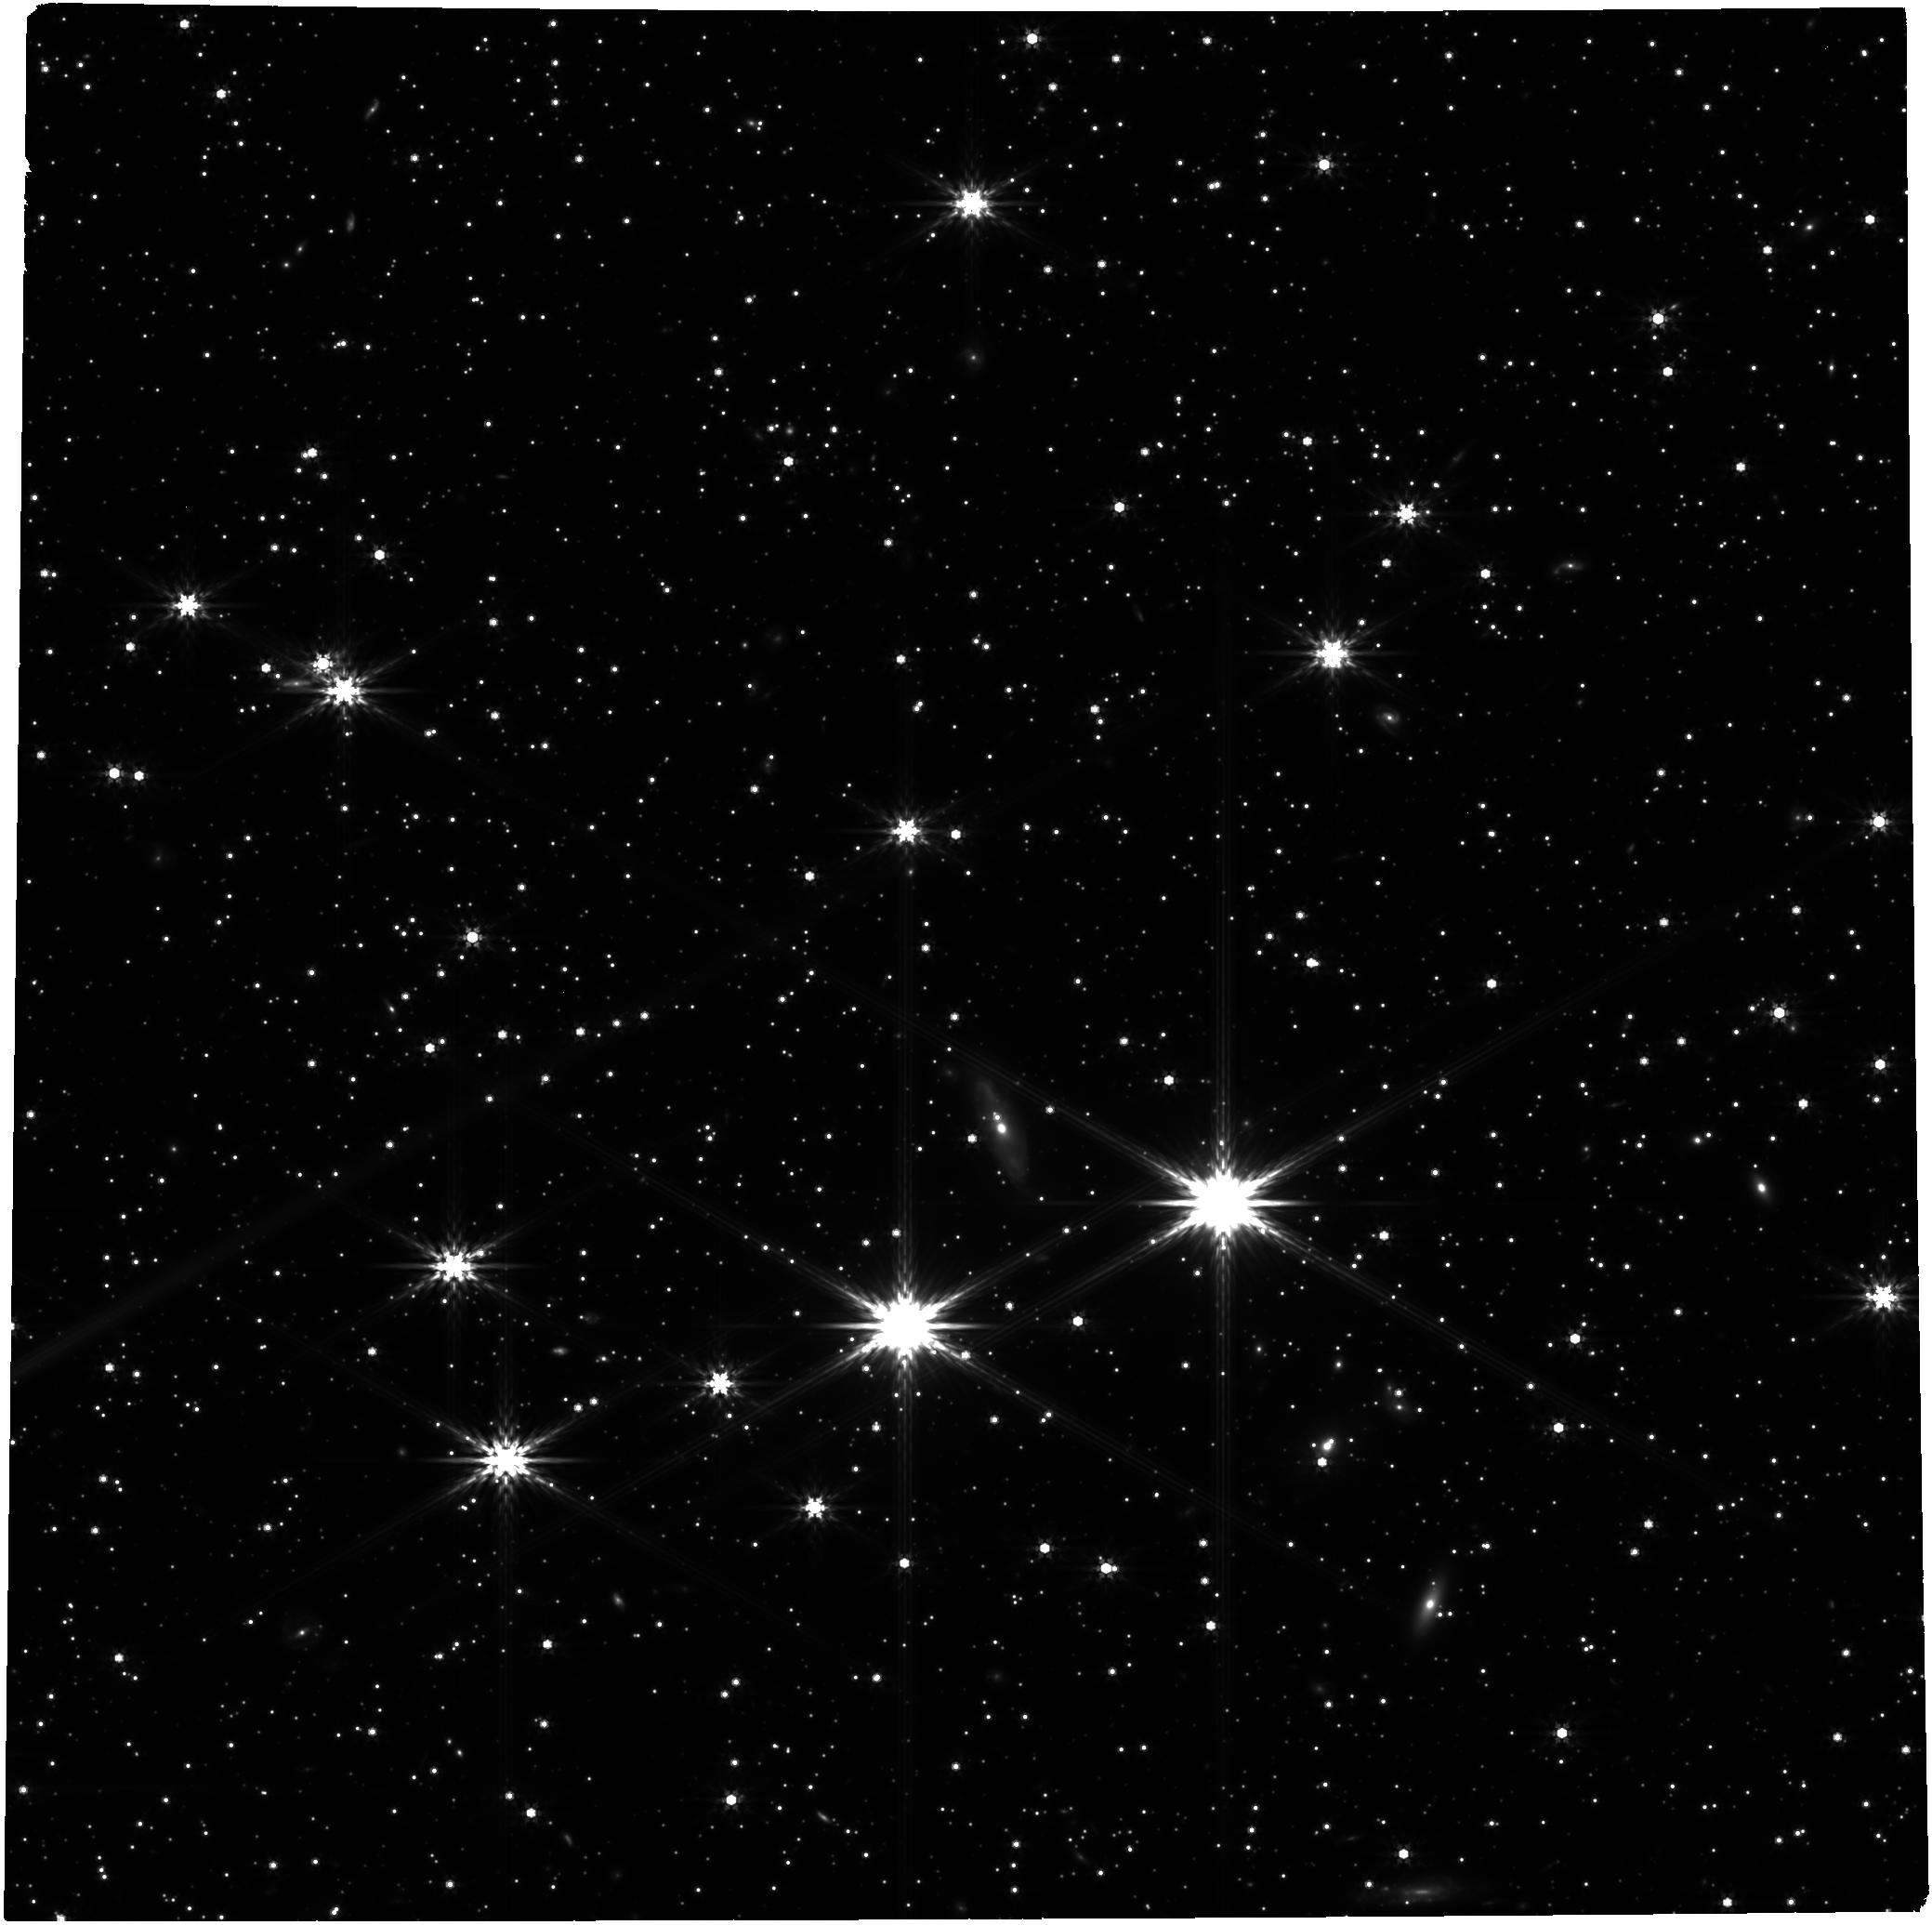
Target: GRB221009A-OT
Instrument: NIRCAM
Filter: F444W
Exposure: 24 min
Observation ID: jw02784-o003_t001_nircam_clear-f444w

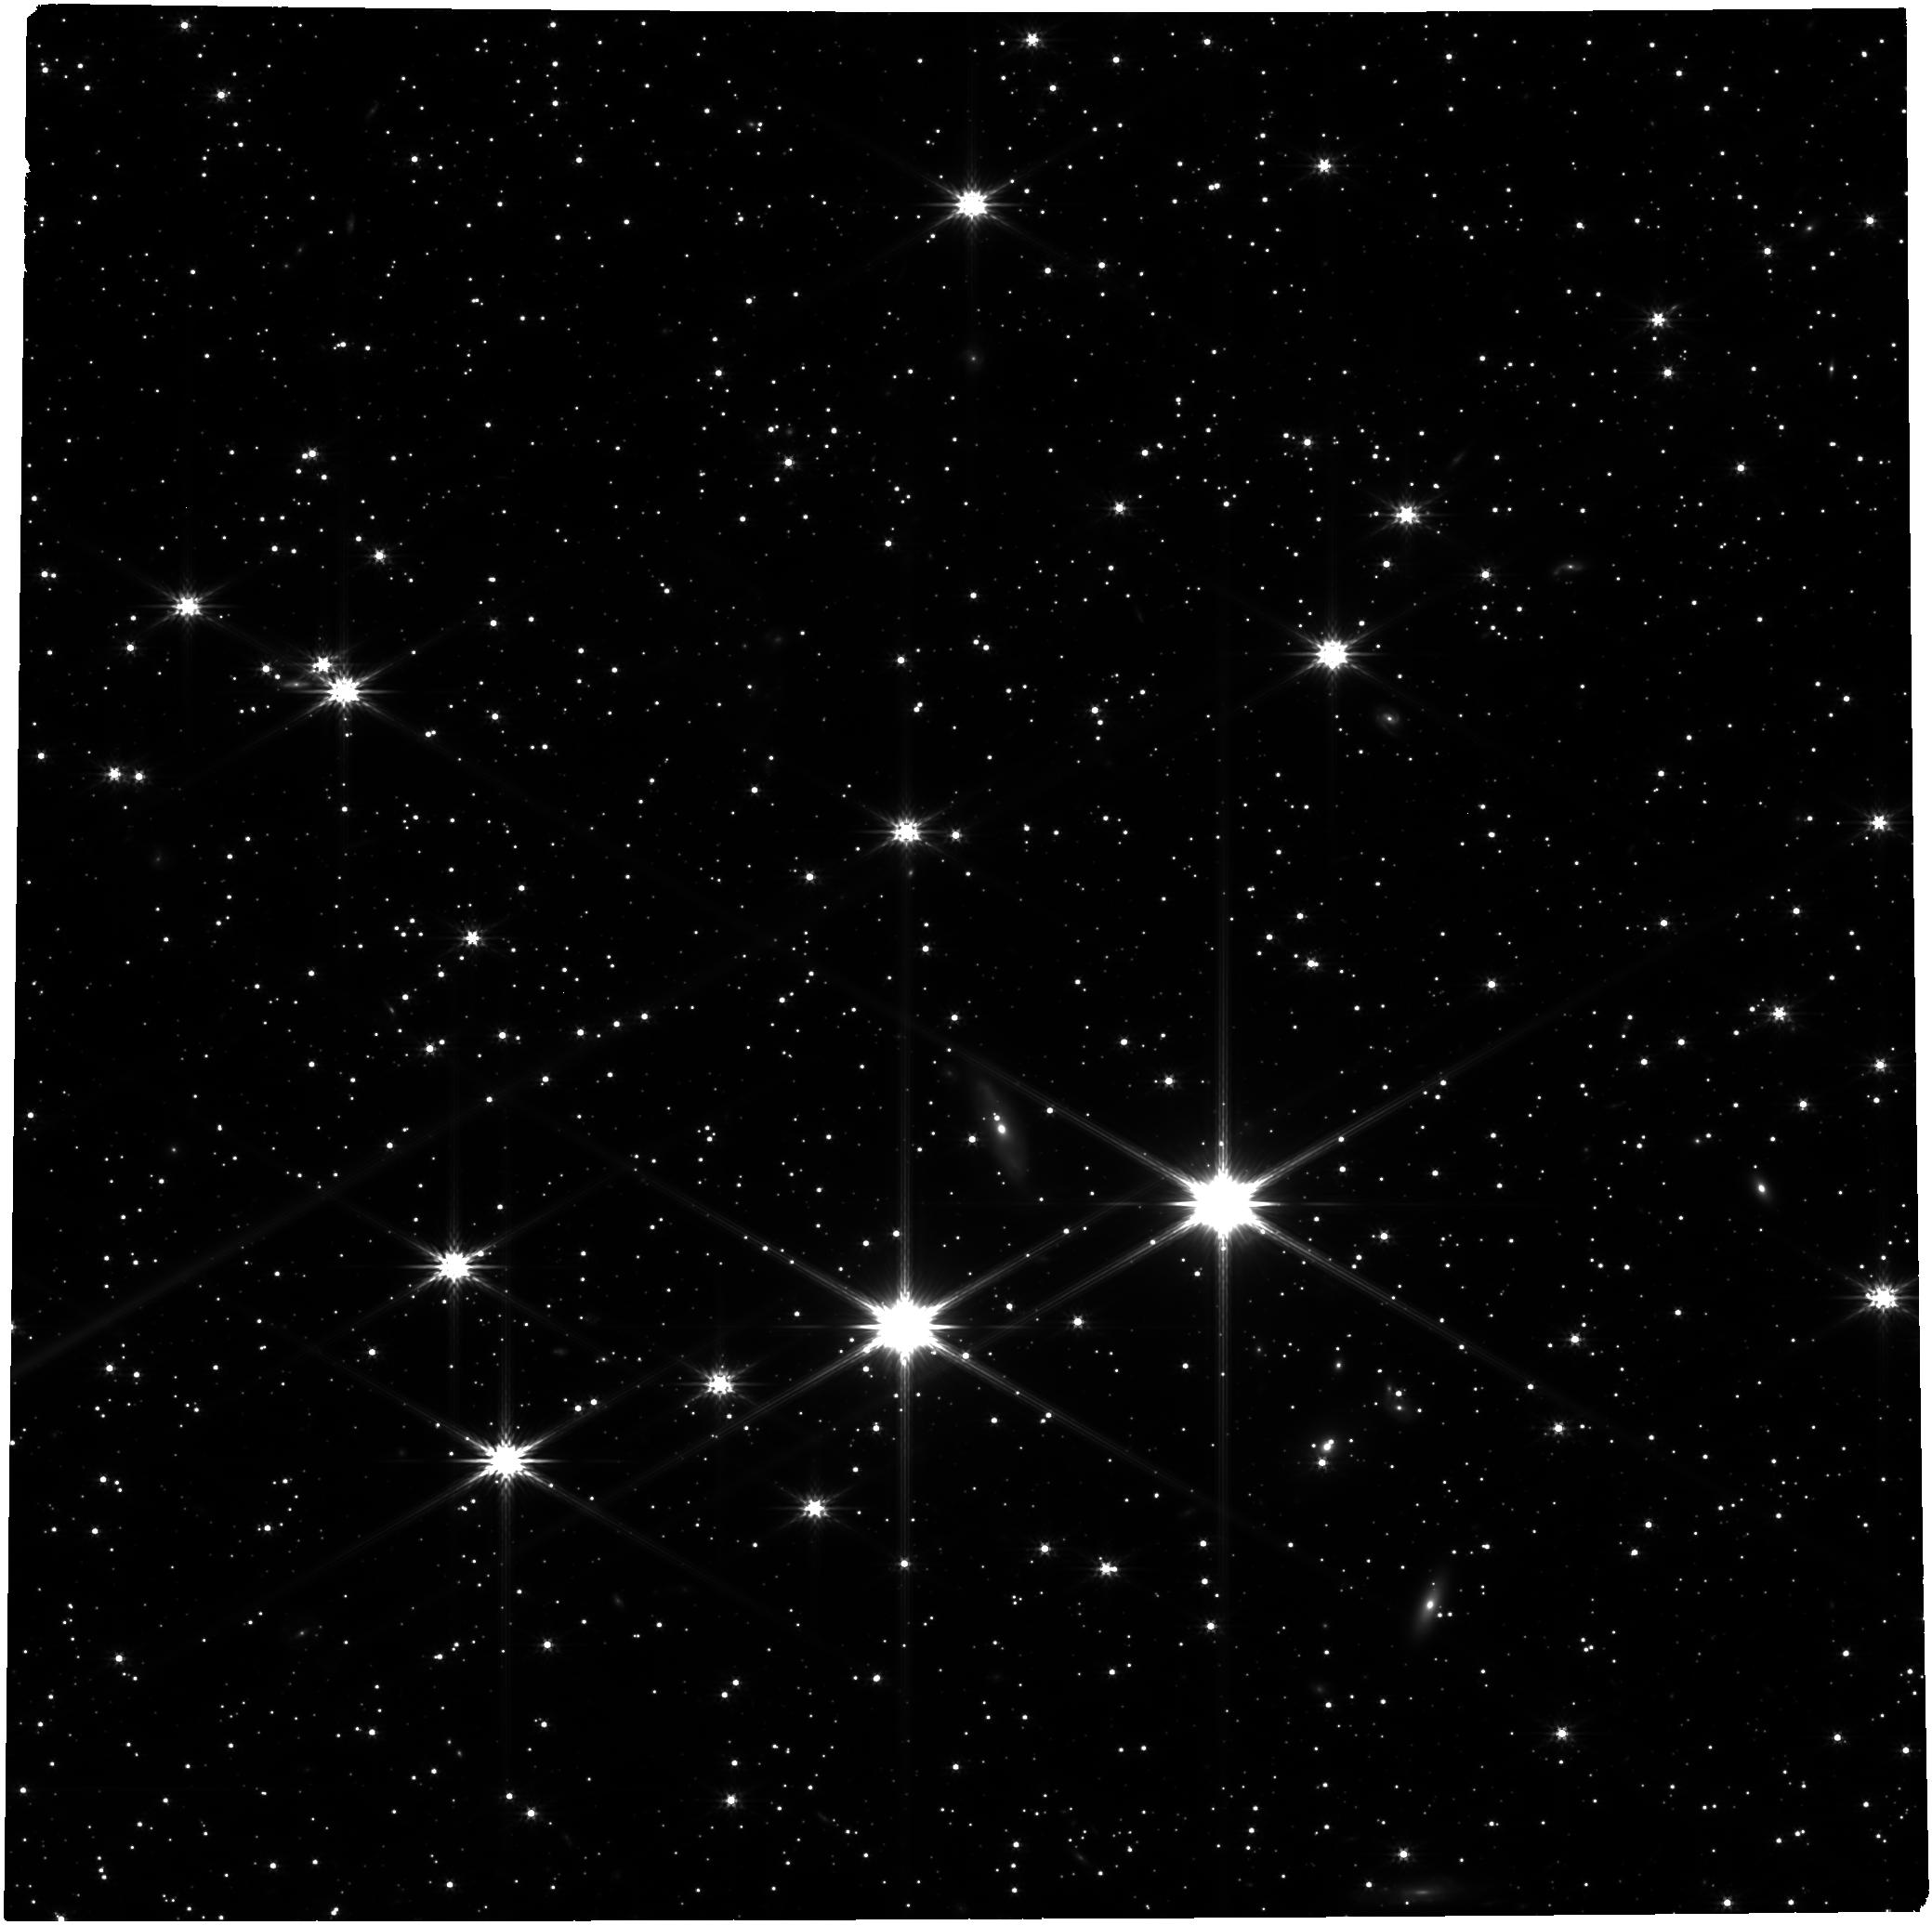
Target: GRB221009A-OT
Instrument: NIRCAM
Filter: F277W
Exposure: 24 min
Observation ID: jw02784-o003_t001_nircam_clear-f277w

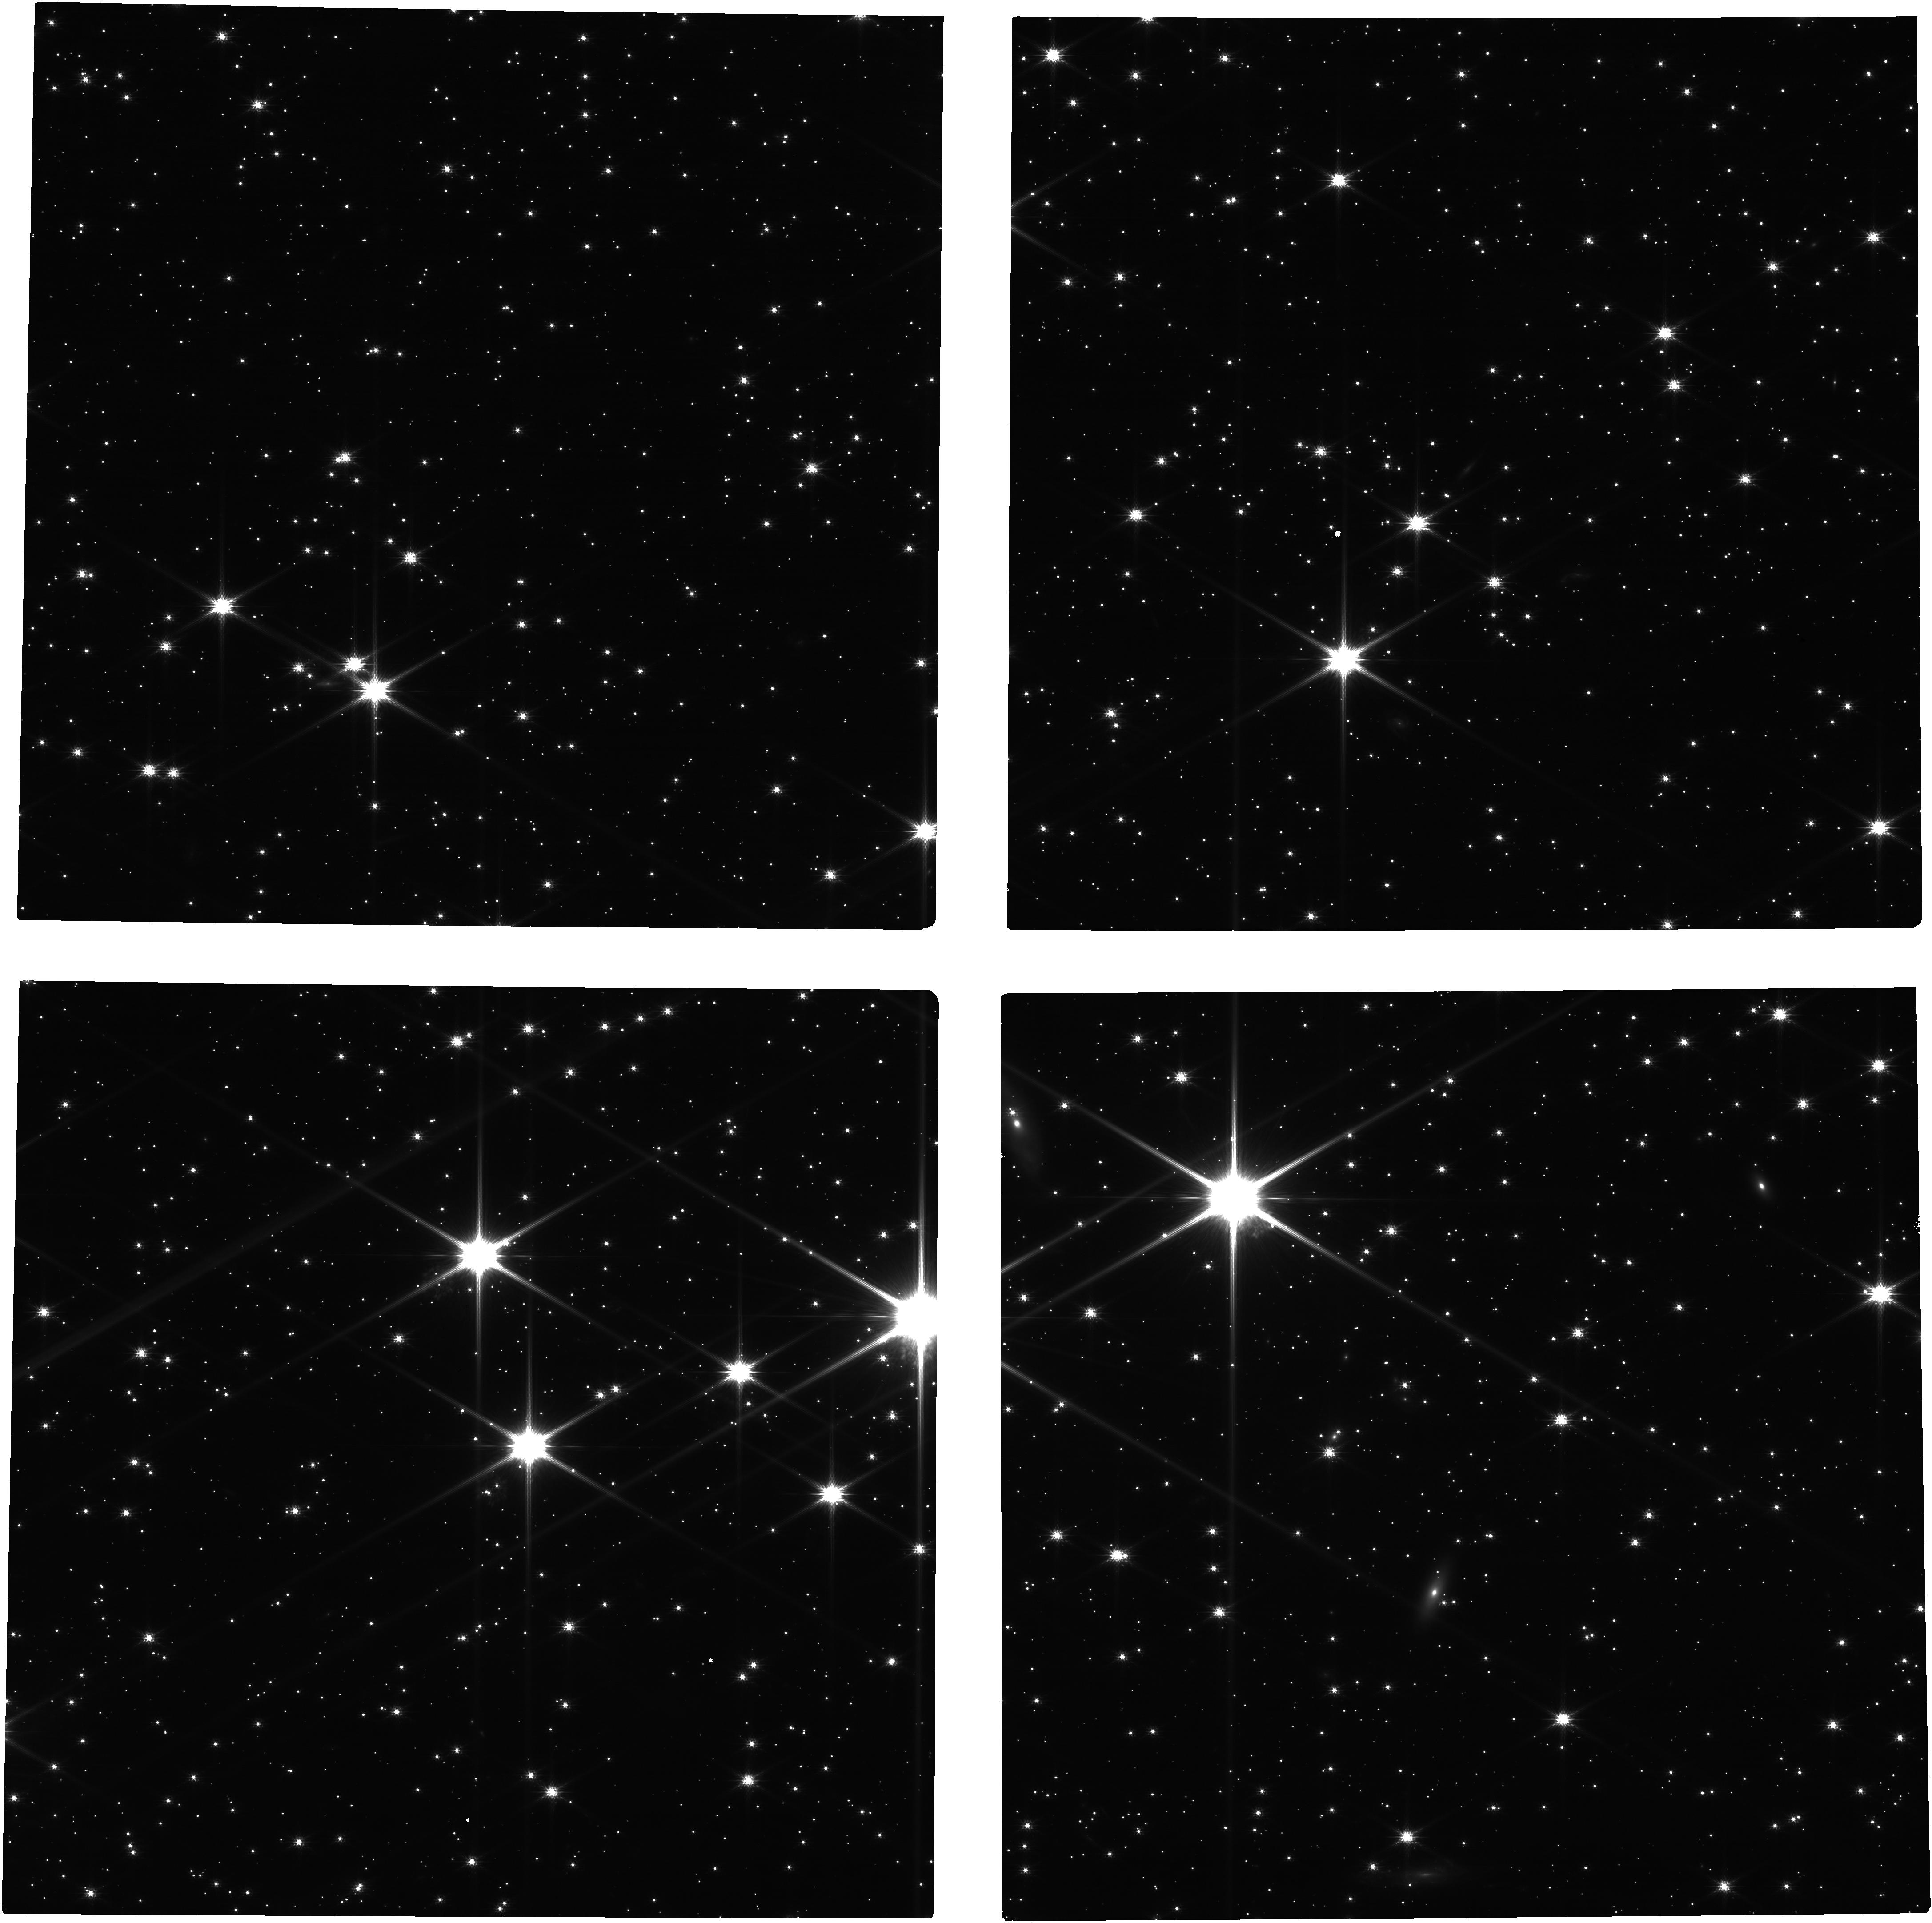
Target: GRB221009A-OT
Instrument: NIRCAM
Filter: F115W
Exposure: 24 min
Observation ID: jw02784-o003_t001_nircam_clear-f115w

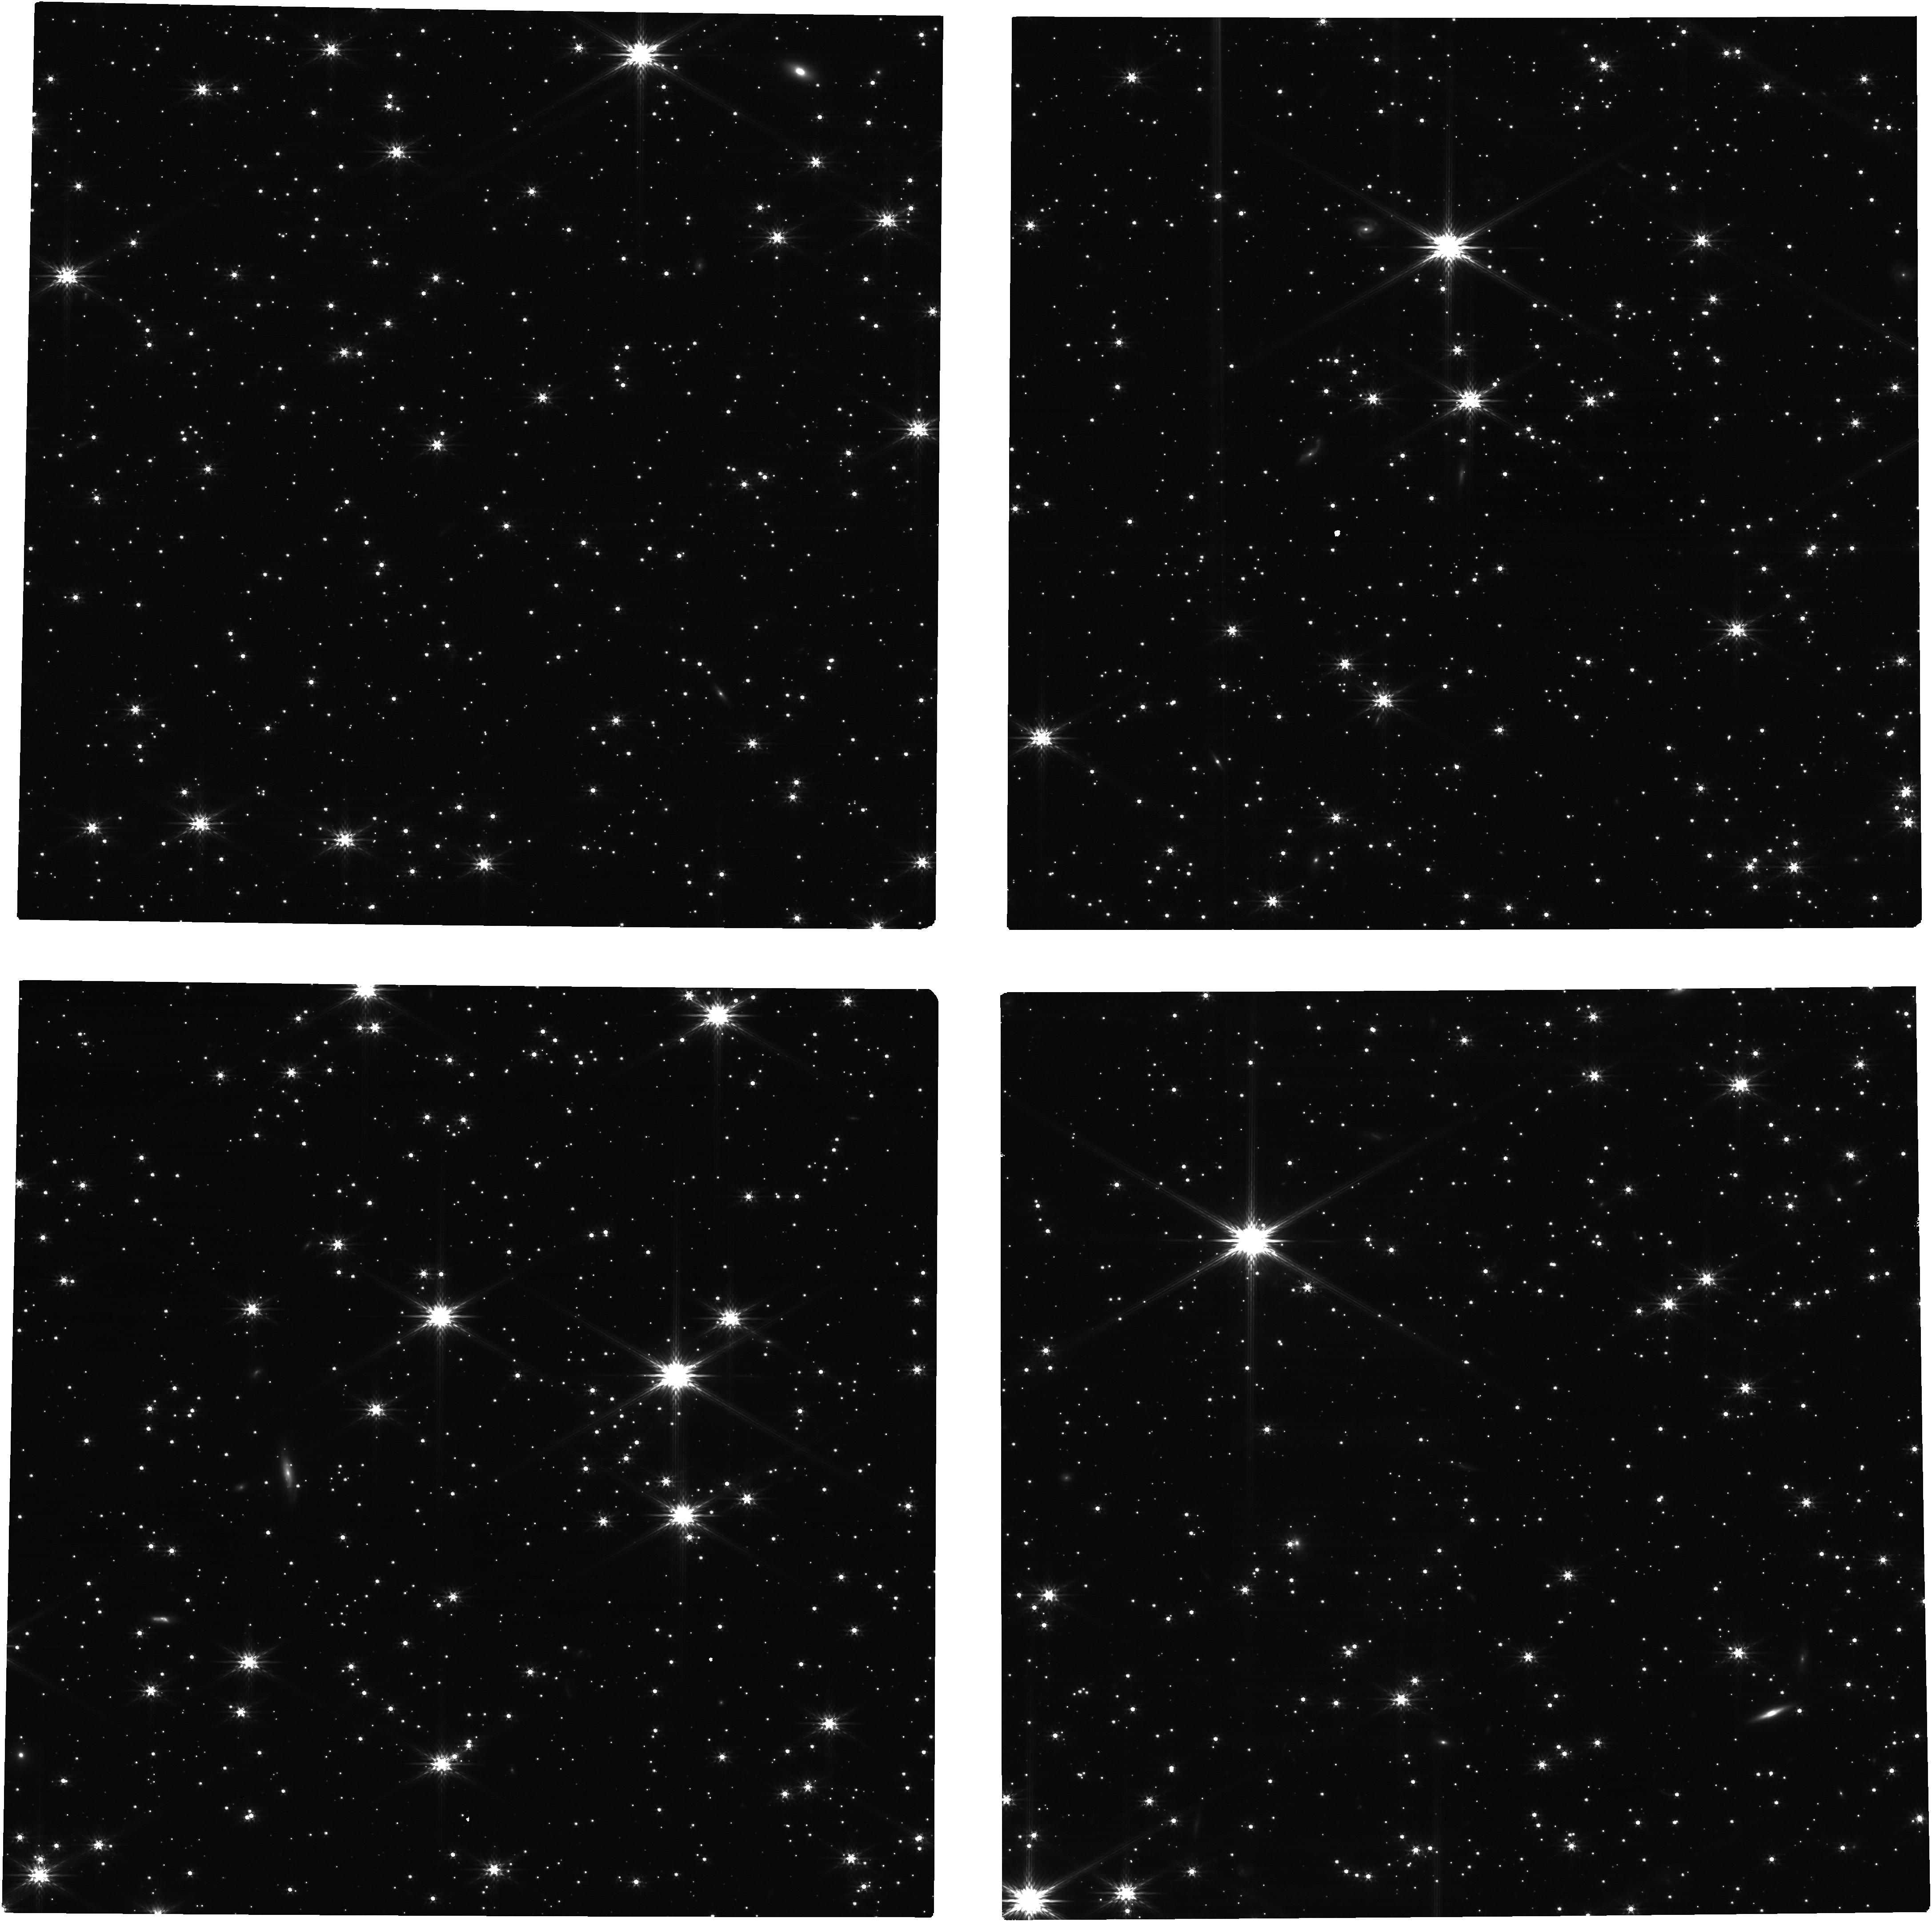
Target: GRB221009A-OT
Instrument: NIRCAM
Filter: F200W
Exposure: 9 min
Observation ID: jw02784-o002_t001_nircam_clear-f200w

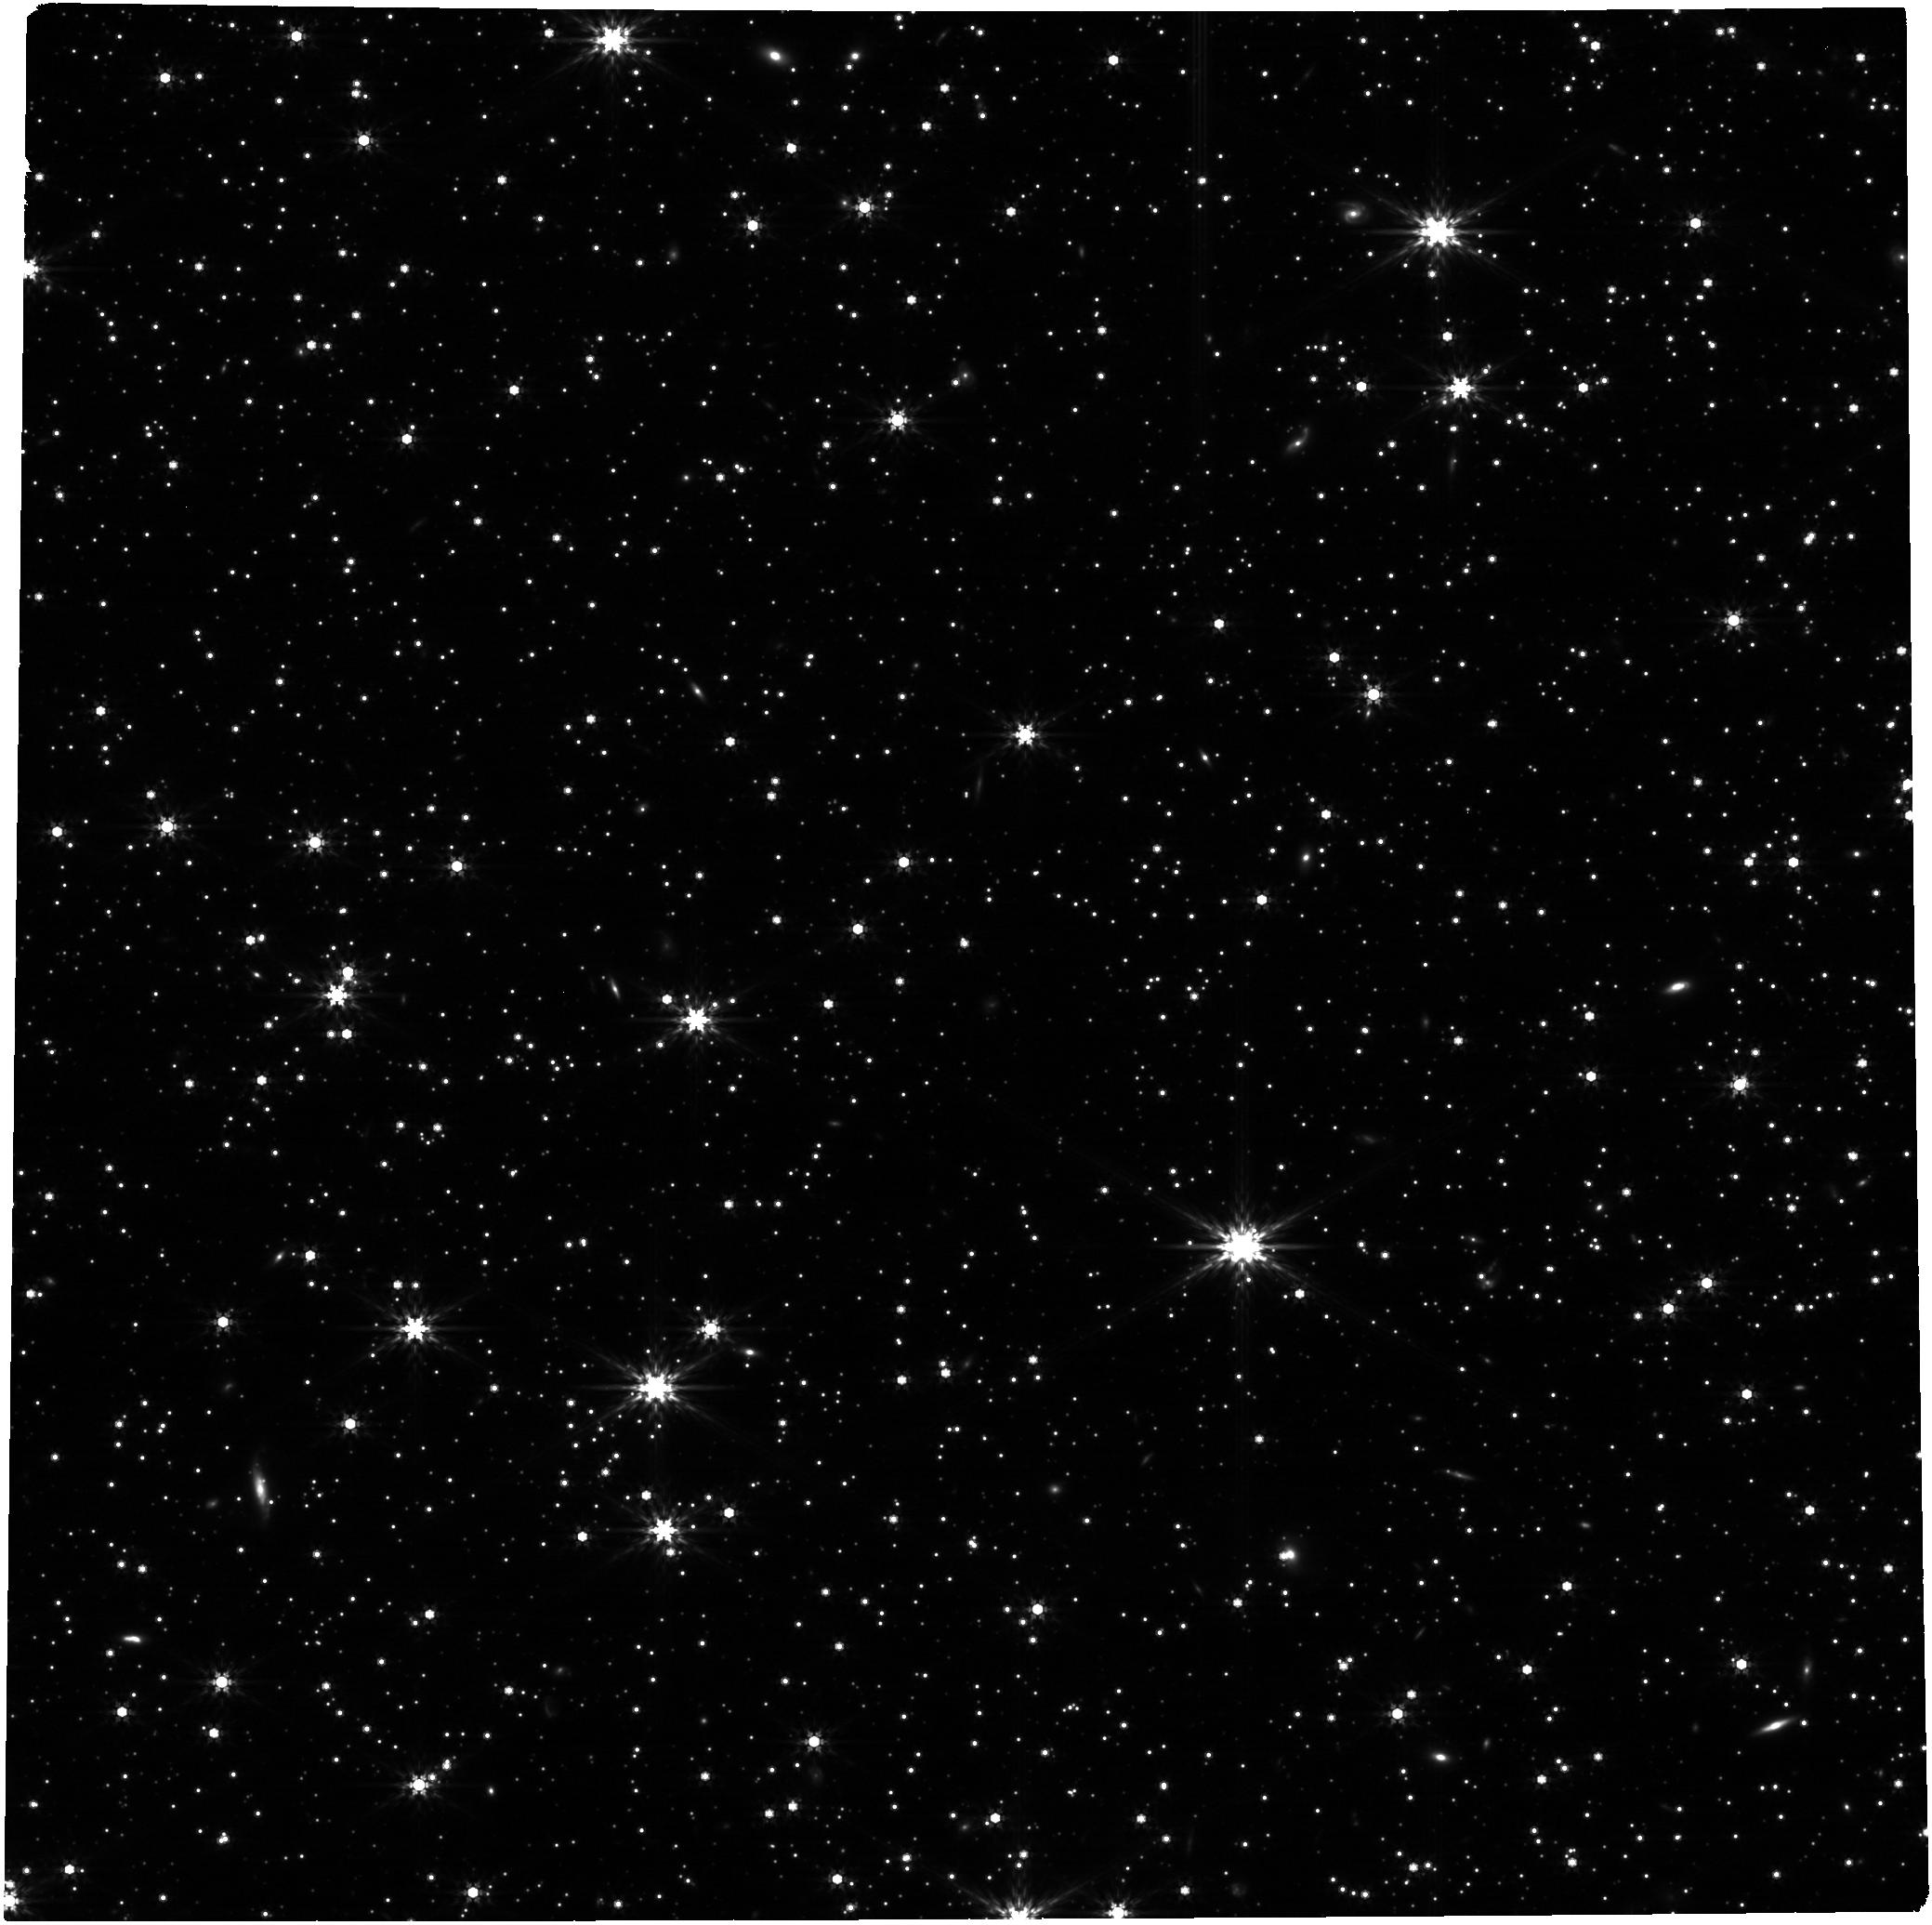
Target: GRB221009A-OT
Instrument: NIRCAM
Filter: F444W
Exposure: 9 min
Observation ID: jw02784-o002_t001_nircam_clear-f444w

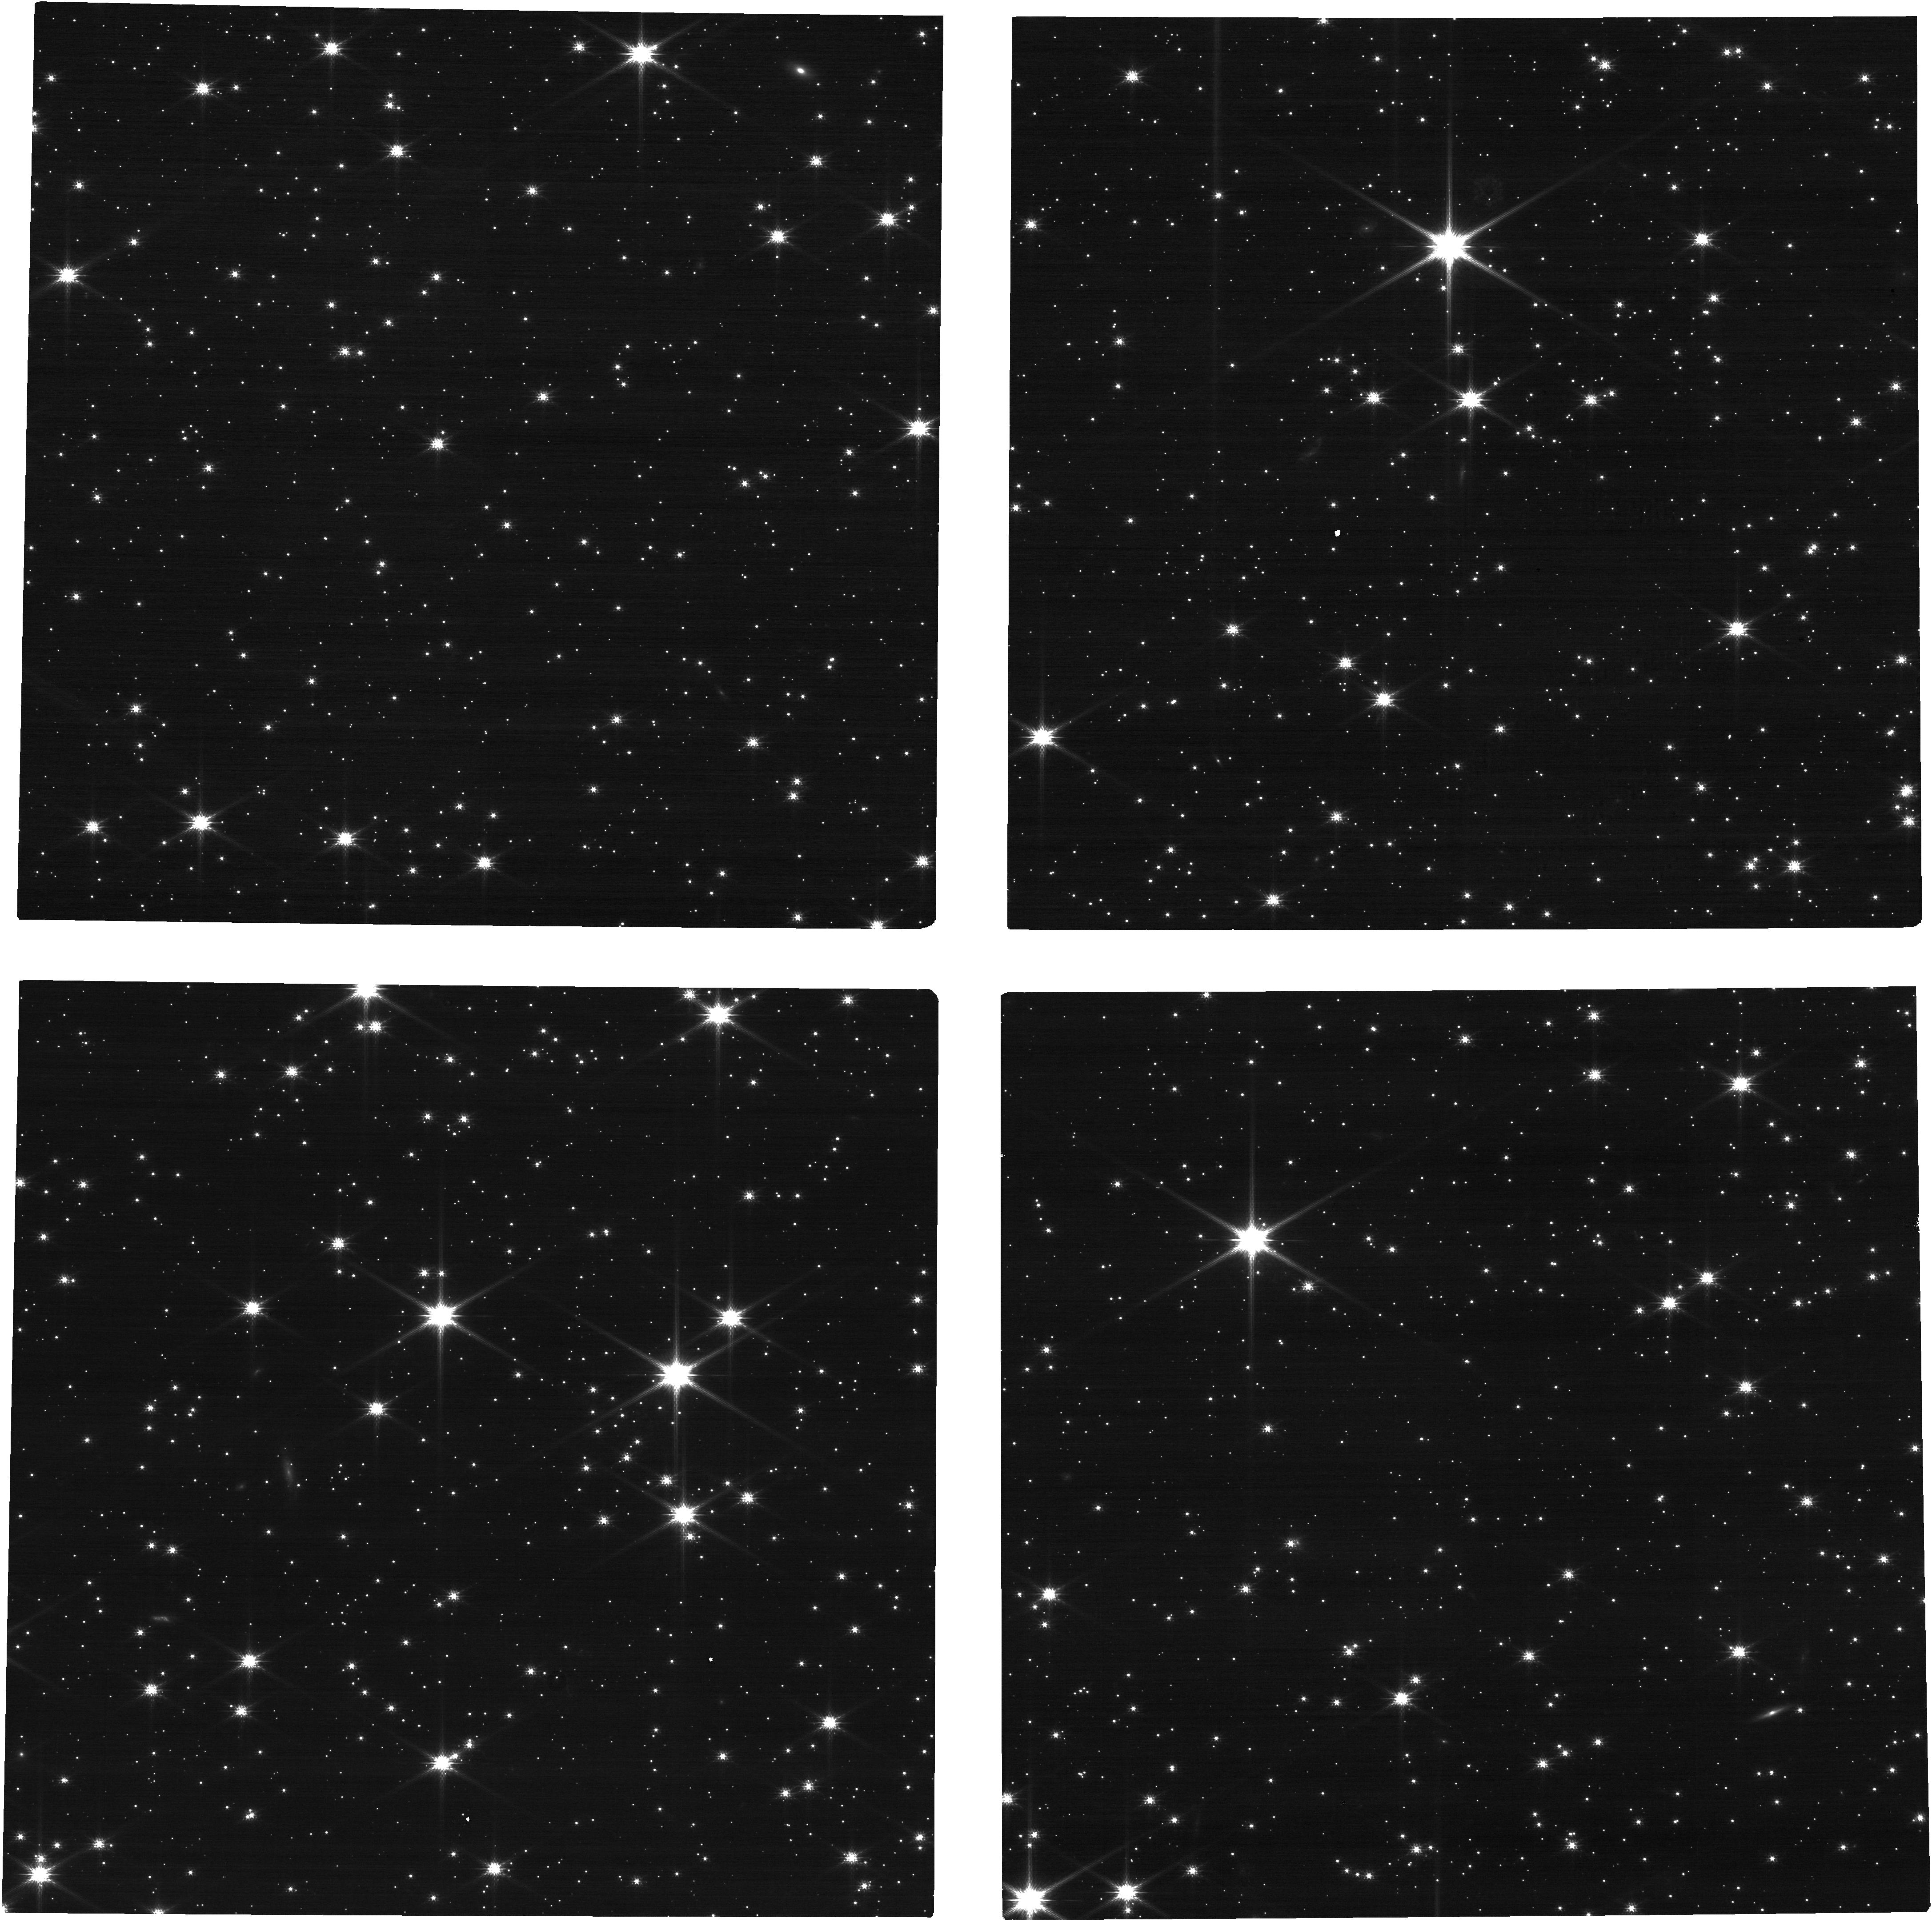
Target: GRB221009A-OT
Instrument: NIRCAM
Filter: F115W
Exposure: 9 min
Observation ID: jw02784-o002_t001_nircam_clear-f115w

Late Time Observations of GRB 221009A: The First Search for r-Process Nucleosynthesis in a Collapsar (PI: Blanchard, Peter)

Recent theoretical simulations of accreting black holes formed from the core collapse of massive stars, so-called collapsars and the likely progenitors of long gamma-ray bursts, suggest they may be significant sites of r-process nucleosynthesis. The recent GRB 221009A, discovered on October 9, 2022, is an unprecedentedly bright long-duration GRB that is sufficiently nearby (z=0.151) for detailed follow up to search for r-process signatures. Late time (nebular phase) observations of this event would provide the first ever constraints on r-process nucleosynthesis in collapsar events, a goal that we can only accomplish with JWST. Here, we propose to observe the event at late times (>150 days after explosion) with NIRSpec in fixed-slit mode, and NIRCam to obtain late-time color information and monitor the light curve decline. Given the powerful jet launched in this GRB, we expect a substantial accretion disk in the system, which should produce high quantities of r-process elements; our JWST spectra/photometry will provided the tightest constraints on r-process nucleosynthesis in core-collapse supernovae. Even in the absence of r-process enhanced material, nebular phase spectra probe the innermost ejecta of supernovae; our observations will provide a definitive look at the unique progenitor which launched the brightest jet ever observed. DDT observations are essential for this unique object as it exploded and will fade during Cycle 1.